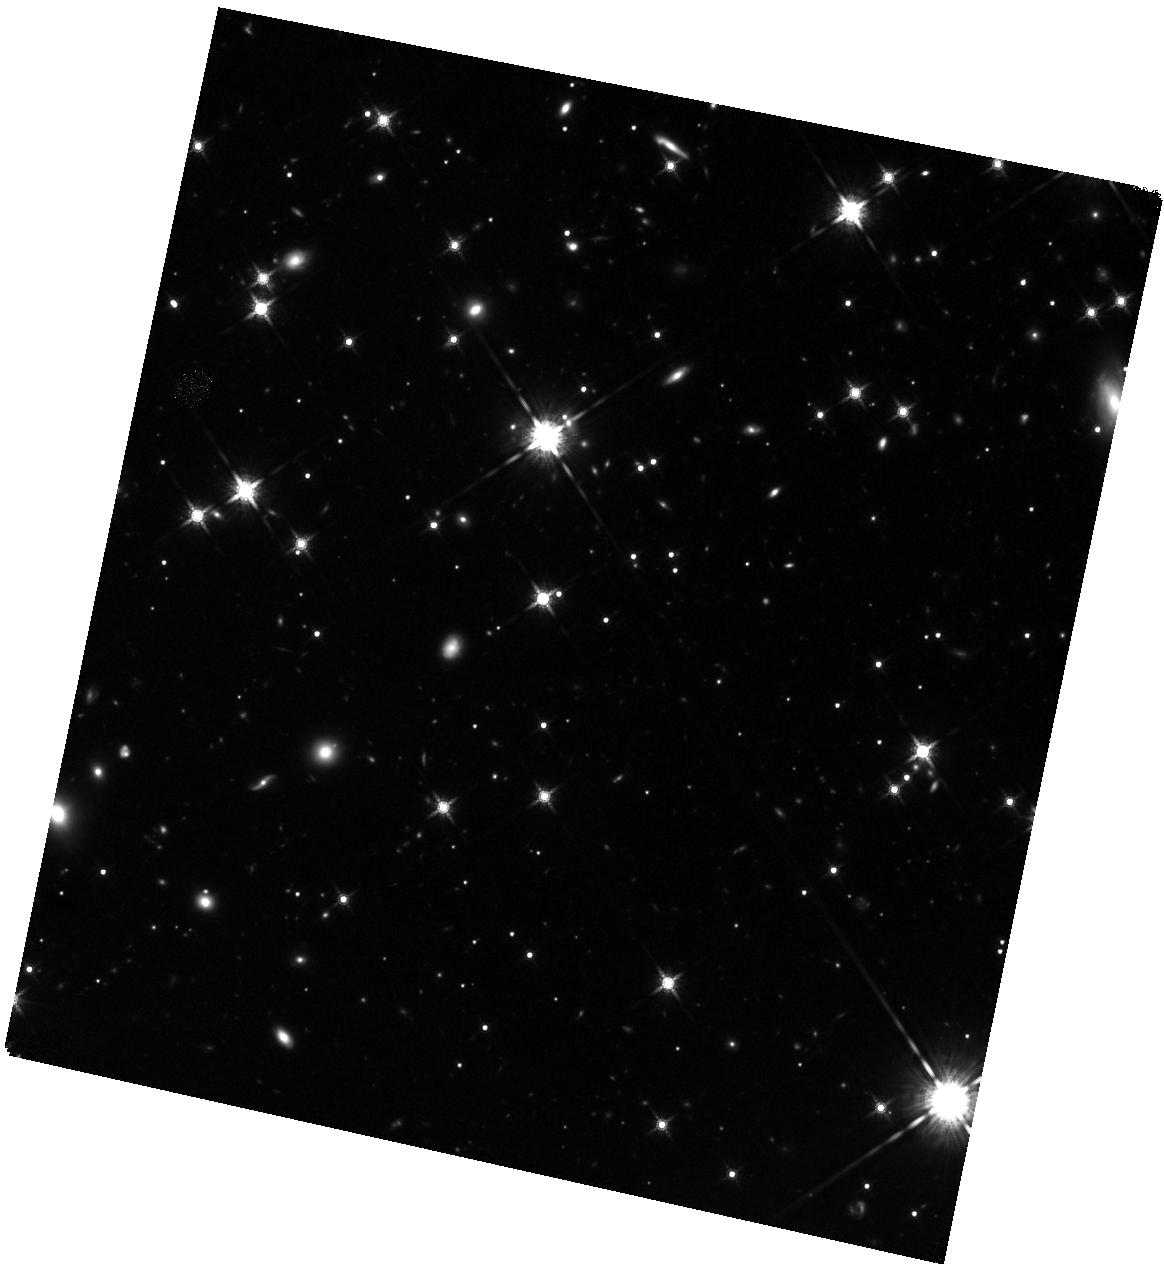
Target: WD-0806-661B
Instrument: WFC3/IR
Filter: F160W
Exposure: 1.7 h
Observation ID: hst_13428_04_wfc3_ir_f160w_ical04

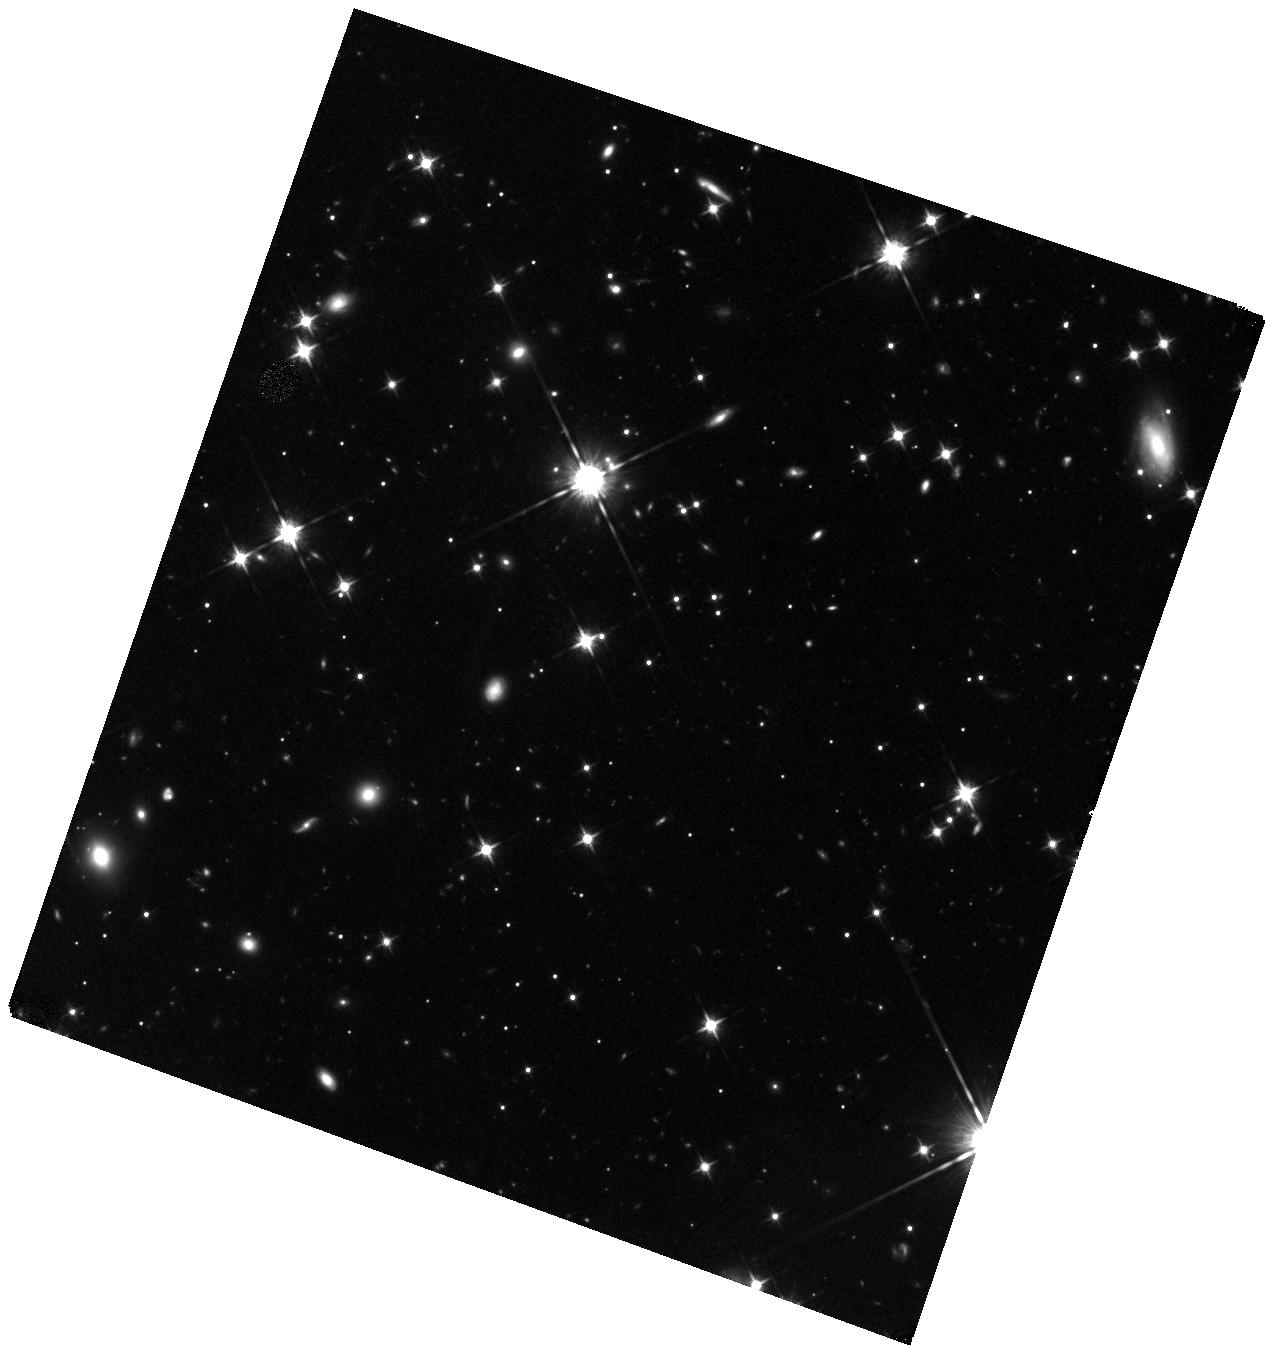
Target: WD-0806-661B
Instrument: WFC3/IR
Filter: F125W
Exposure: 50 min
Observation ID: hst_13428_02_wfc3_ir_f125w_ical02

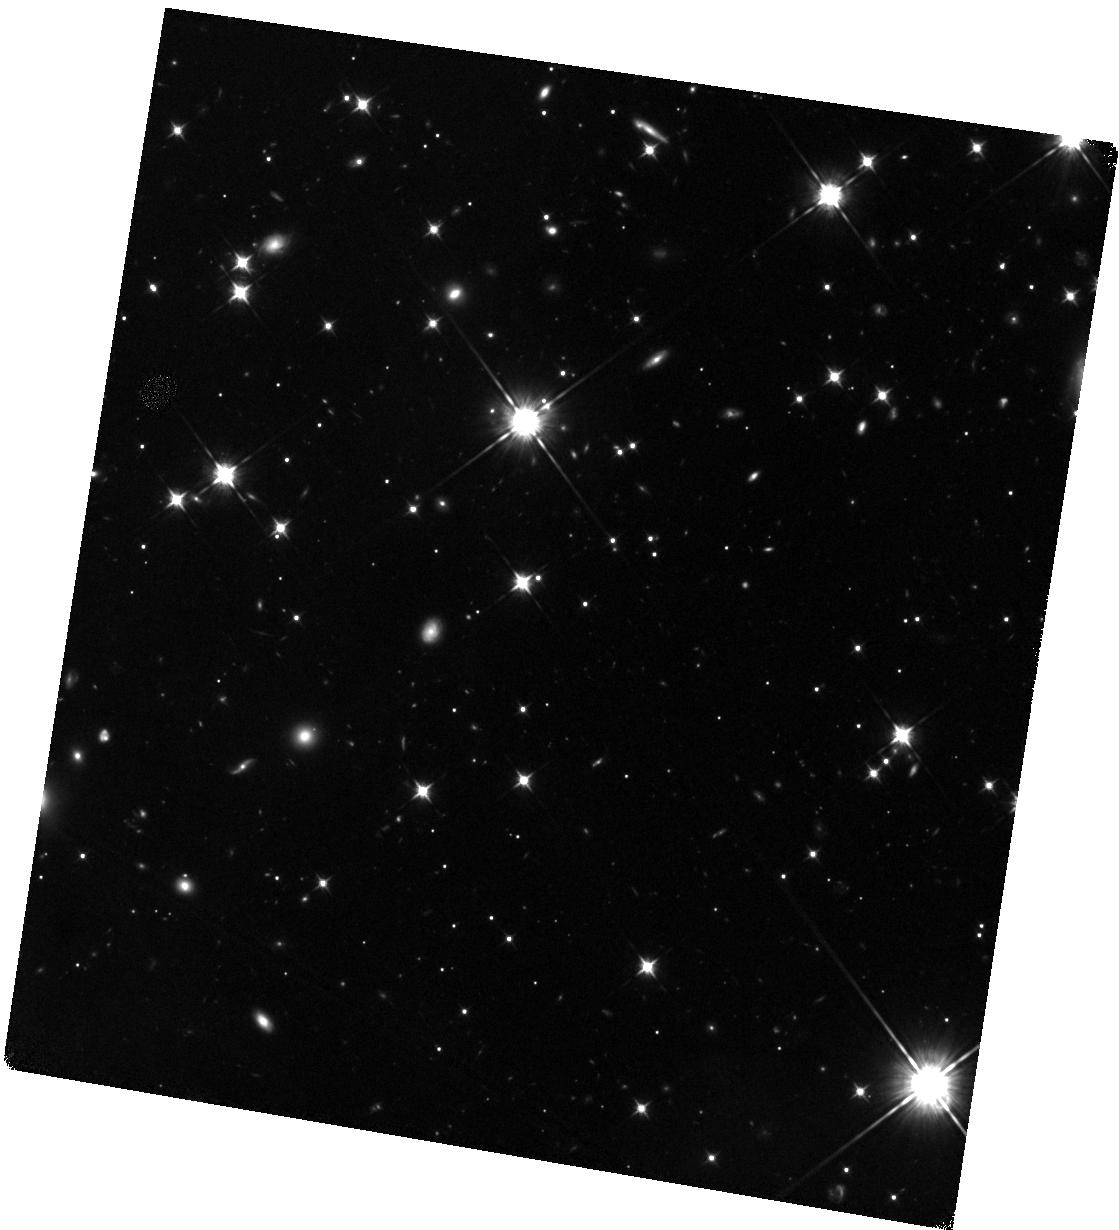
Target: WD-0806-661B
Instrument: WFC3/IR
Filter: F105W
Exposure: 2.5 h
Observation ID: hst_13428_01_wfc3_ir_f105w_ical01

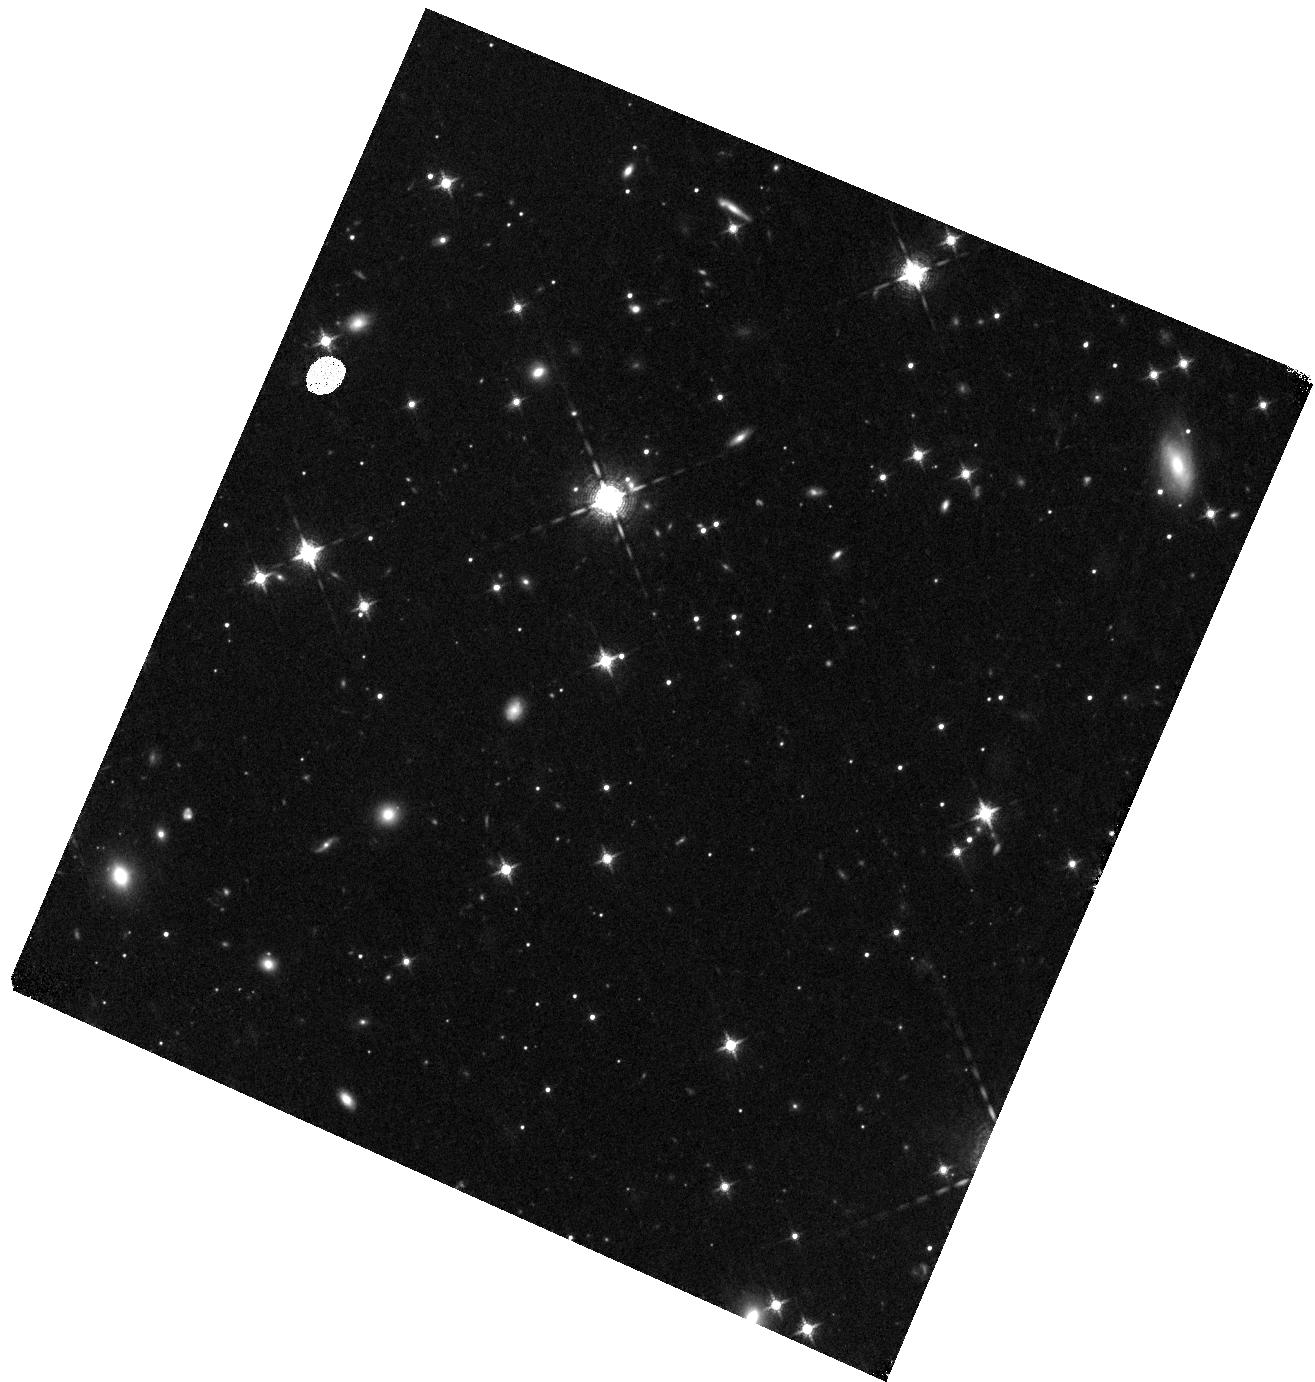
Target: WD-0806-661B
Instrument: WFC3/IR
Filter: F127M
Exposure: 50 min
Observation ID: hst_13428_03_wfc3_ir_f127m_ical03

Characterizing the Ultra-cold Brown Dwarf WD 0806-661B (PI: Gelino, Christopher R.)

WD 0806-661B, a common proper motion companion to a white dwarf, was discovered by multi-epoch Spitzer observations. The IRAC colors and absolute magnitudes indicate that it is a brown dwarf approximately as cold as the >=Y2 dwarf WISE 1828+2650, the coldest spectroscopically confirmed brown dwarf (Teff ~300K). WD 0806-661B is too faint for spectroscopy, so we propose to characterize this object with multi-wavelength WFC3/IR observations. The photometry will not only allow us to characterize WD 0806-661B as a cold brown dwarf, it will also provide insight into the rapidly changing J-ch2, J-H, and Y-J colors exhibited by the Y dwarfs. The observations will also help bridge the gap between "normal" Y dwarfs and the enigmatic WISE 1828+2650.